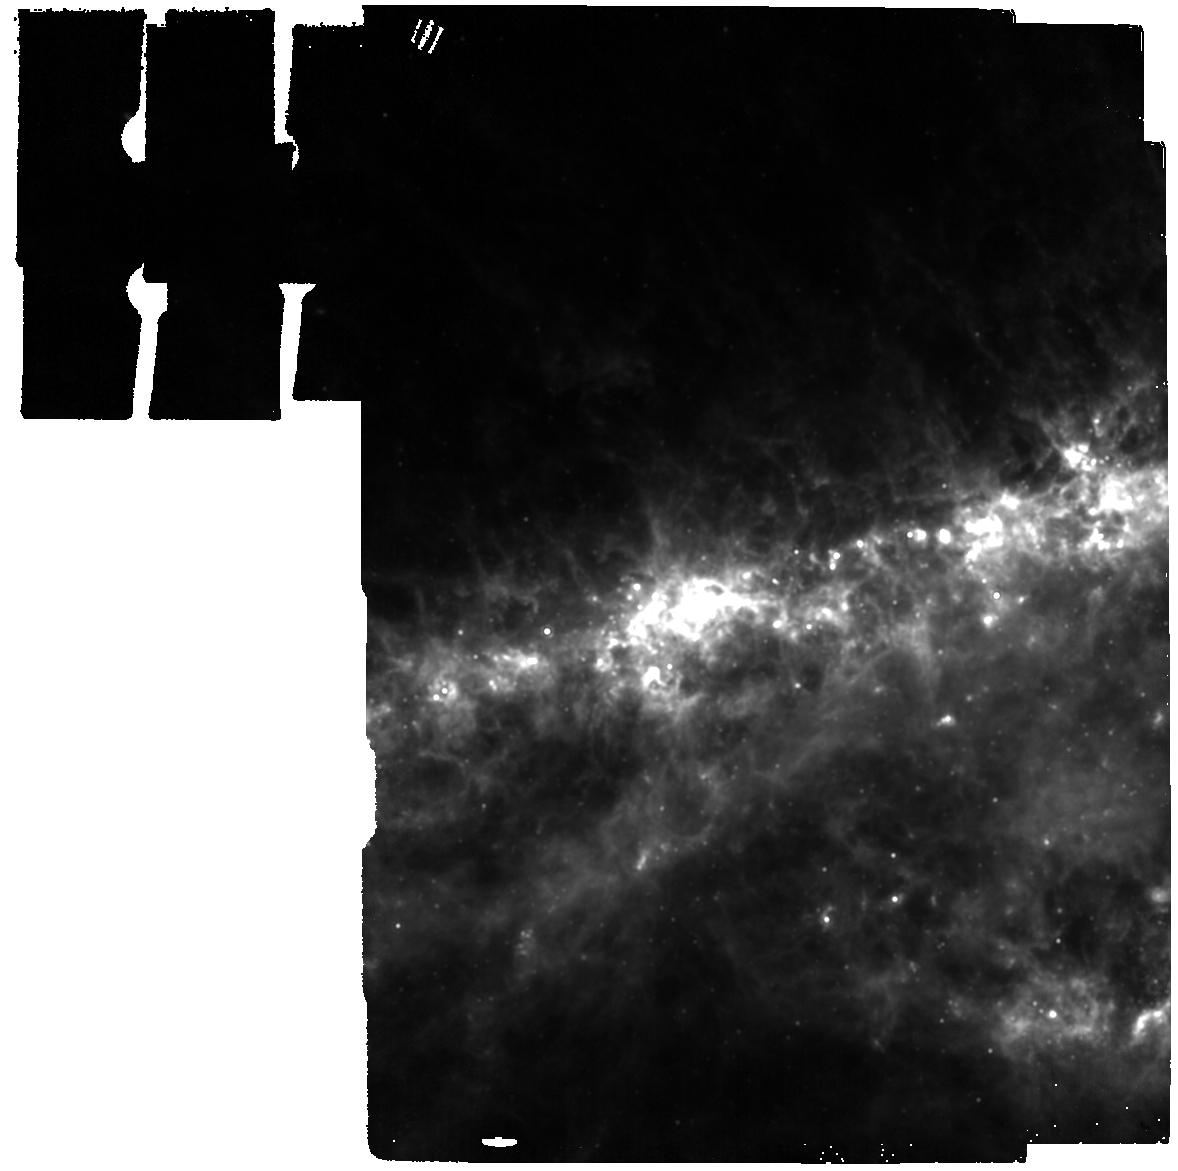
Target: SN-2011JA. Instrument: MIRI. Filter: F1130W. Exposure: 2 min. Observation ID: jw02666-o006_t003_miri_f1130w

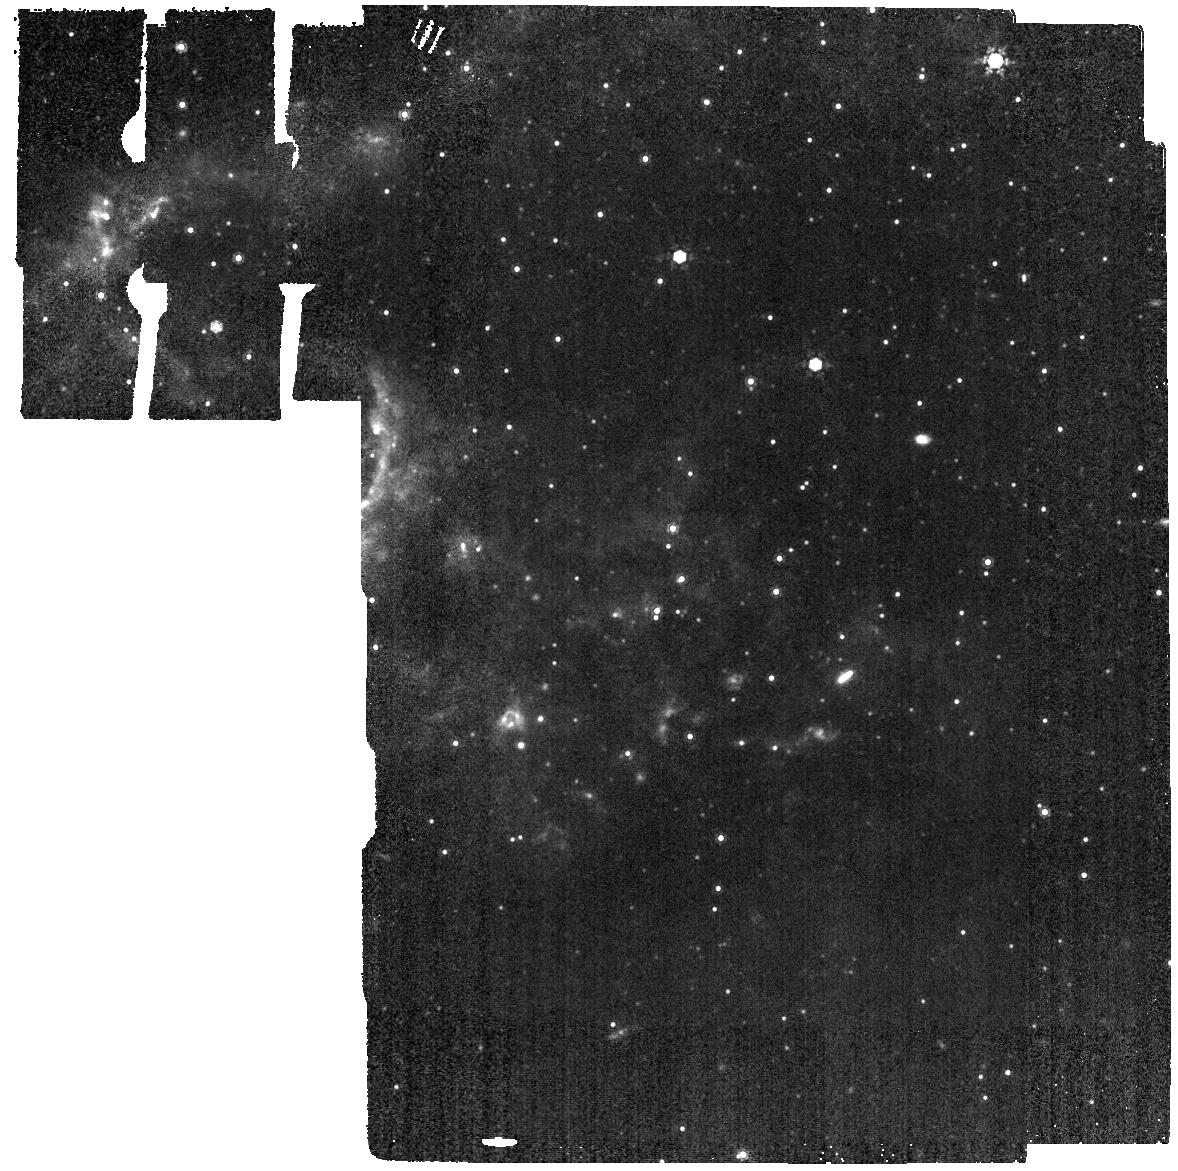
Target: SN-2005AF. Instrument: MIRI. Filter: F1000W. Exposure: 2 min. Observation ID: jw02666-o004_t002_miri_f1000w

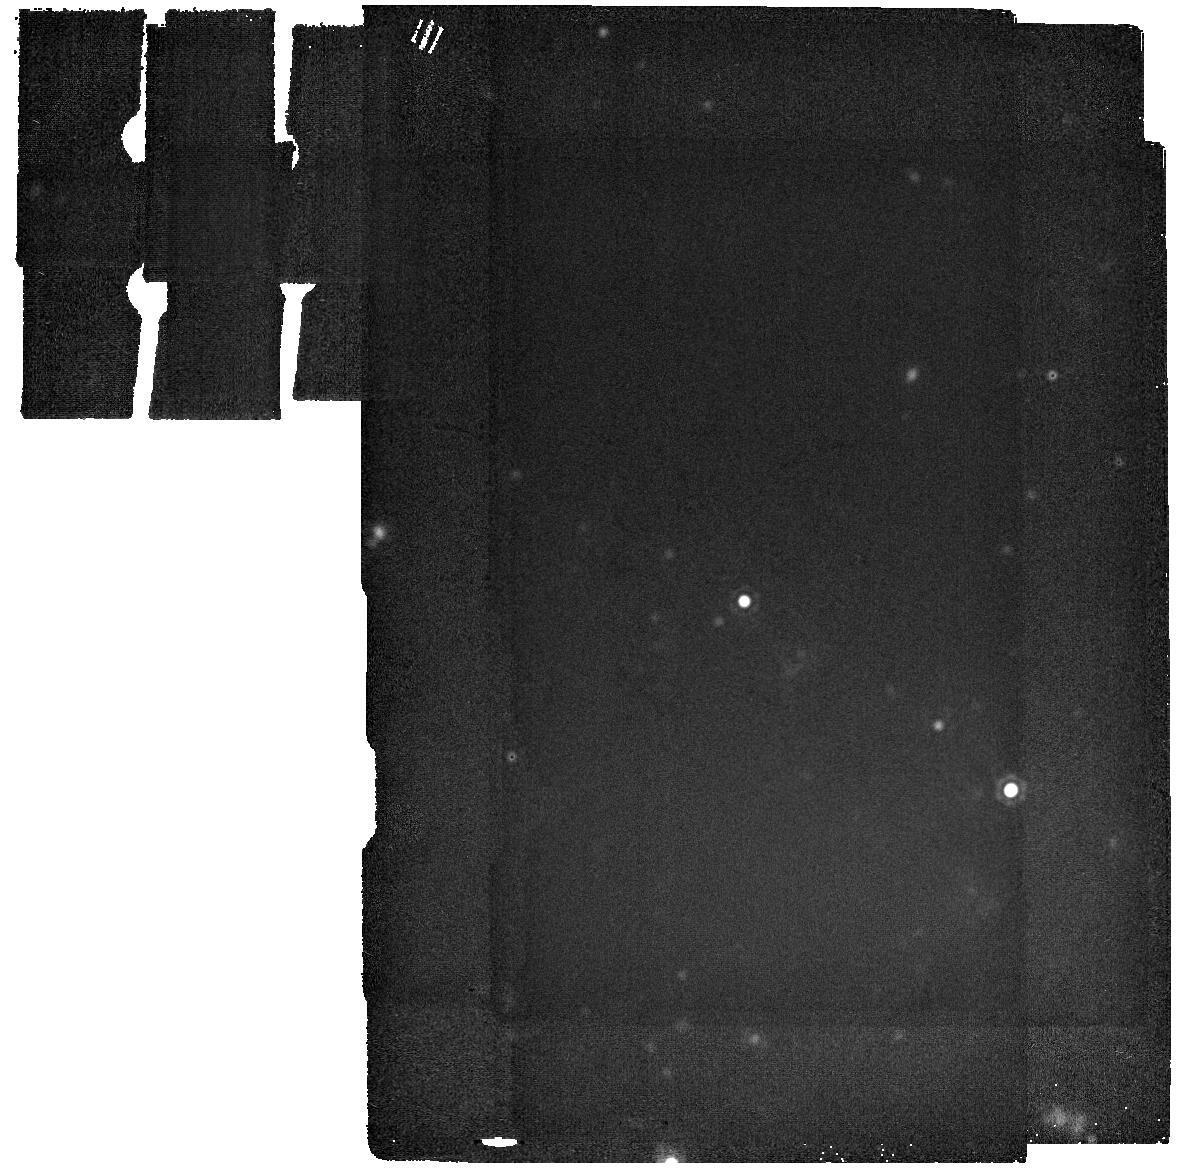
Target: SN-2004ET. Instrument: MIRI. Filter: F2550W. Exposure: 8 min. Observation ID: jw02666-o001_t001_miri_f2550w

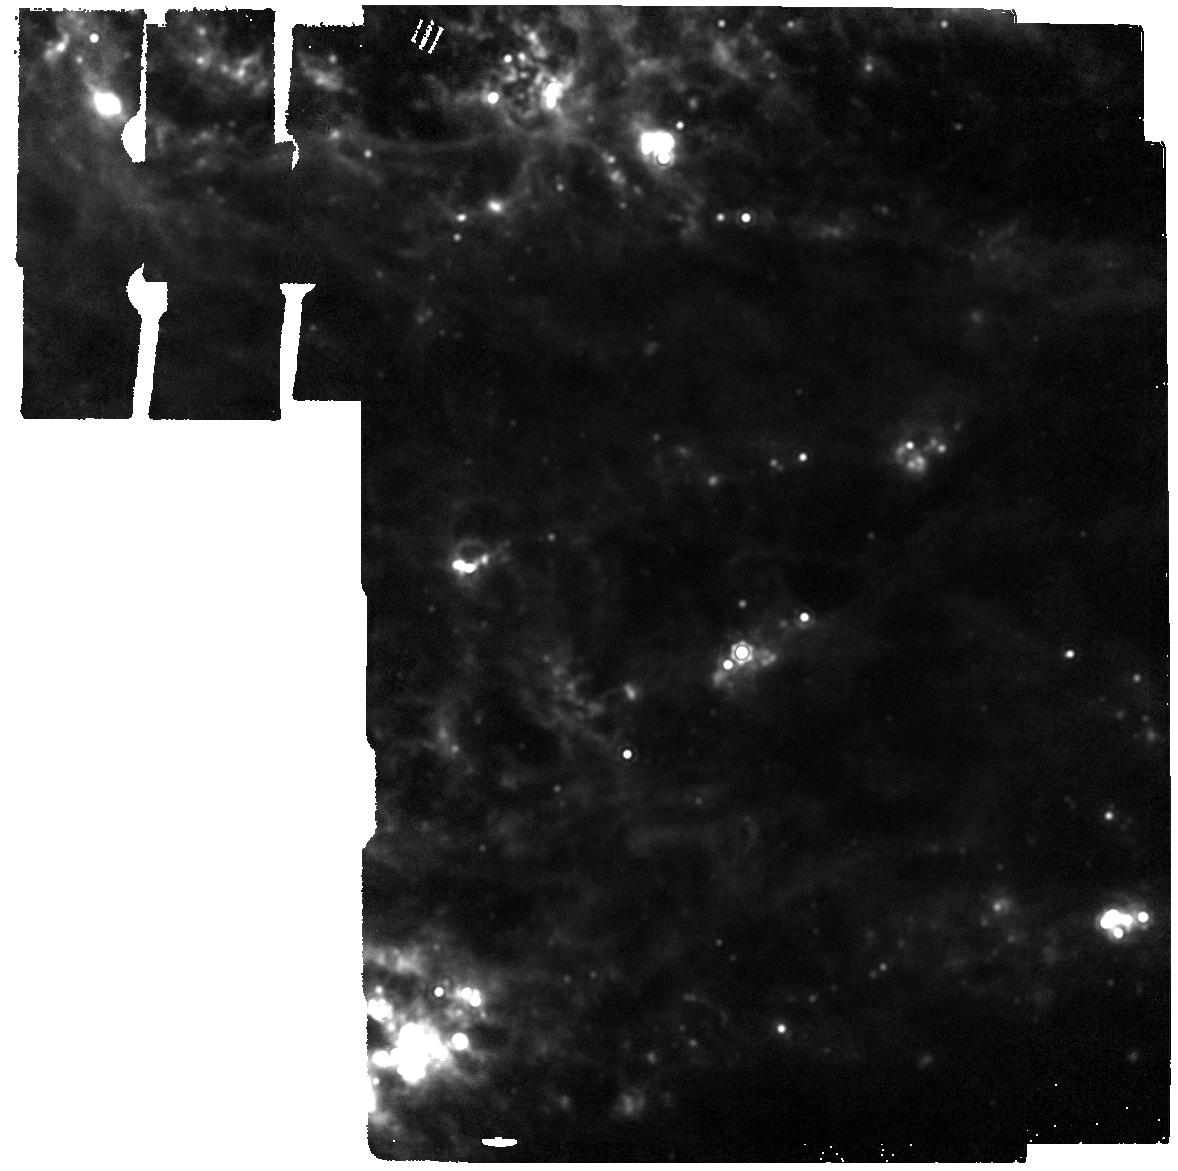
Target: SN-2017EAW. Instrument: MIRI. Filter: F1800W. Exposure: 4 min. Observation ID: jw02666-o003_t005_miri_f1800w

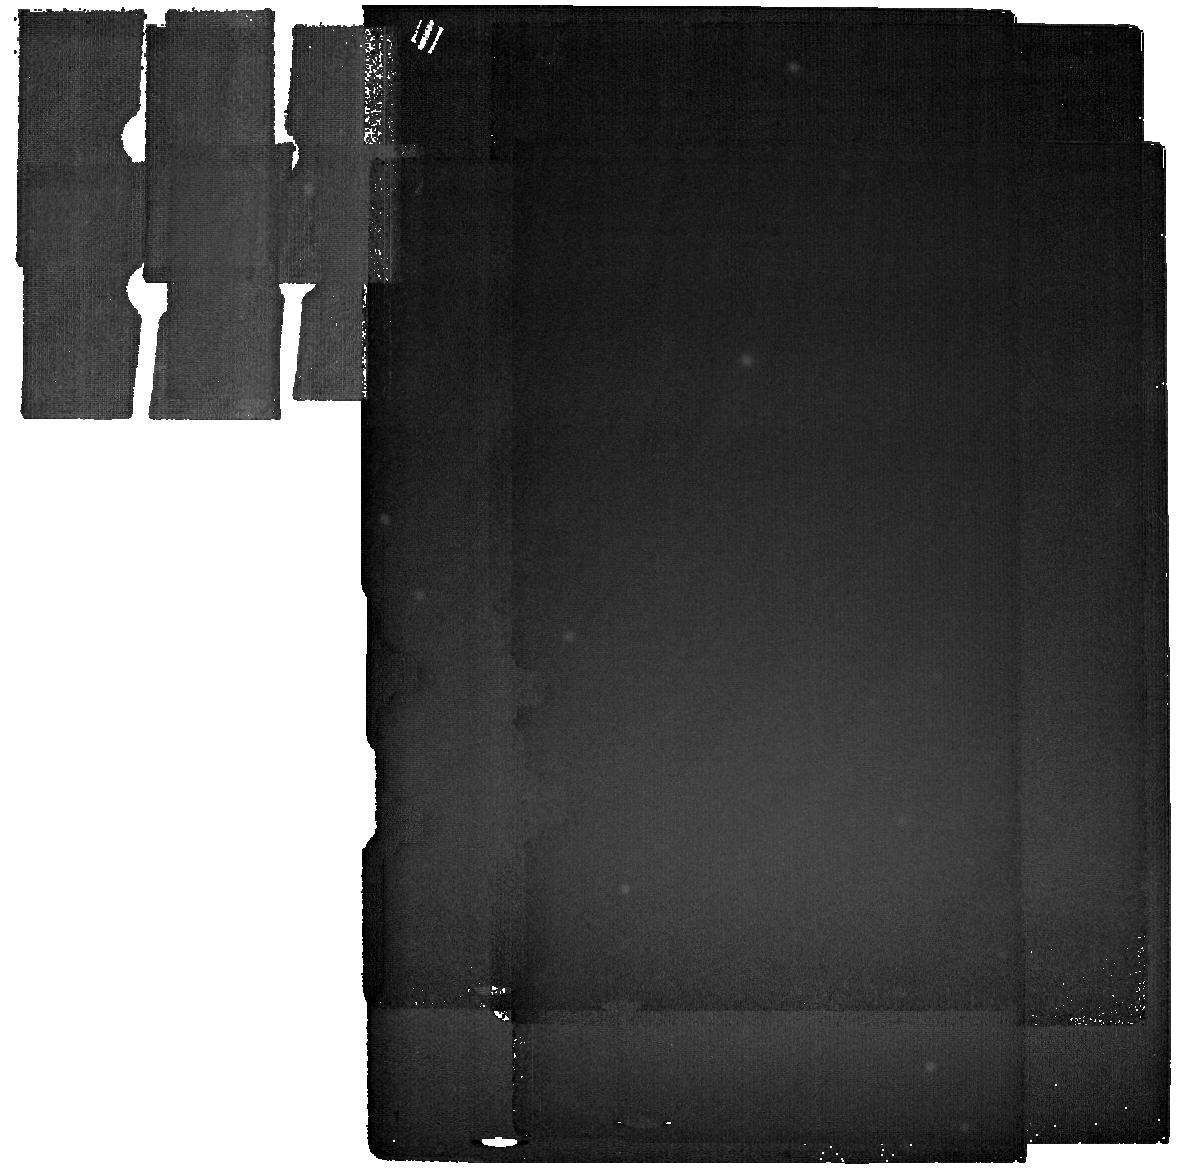
Target: SN-2013EJ-BG. Instrument: MIRI. Filter: F2550W. Exposure: 15 min. Observation ID: jw02666-o008_t009_miri_f2550w

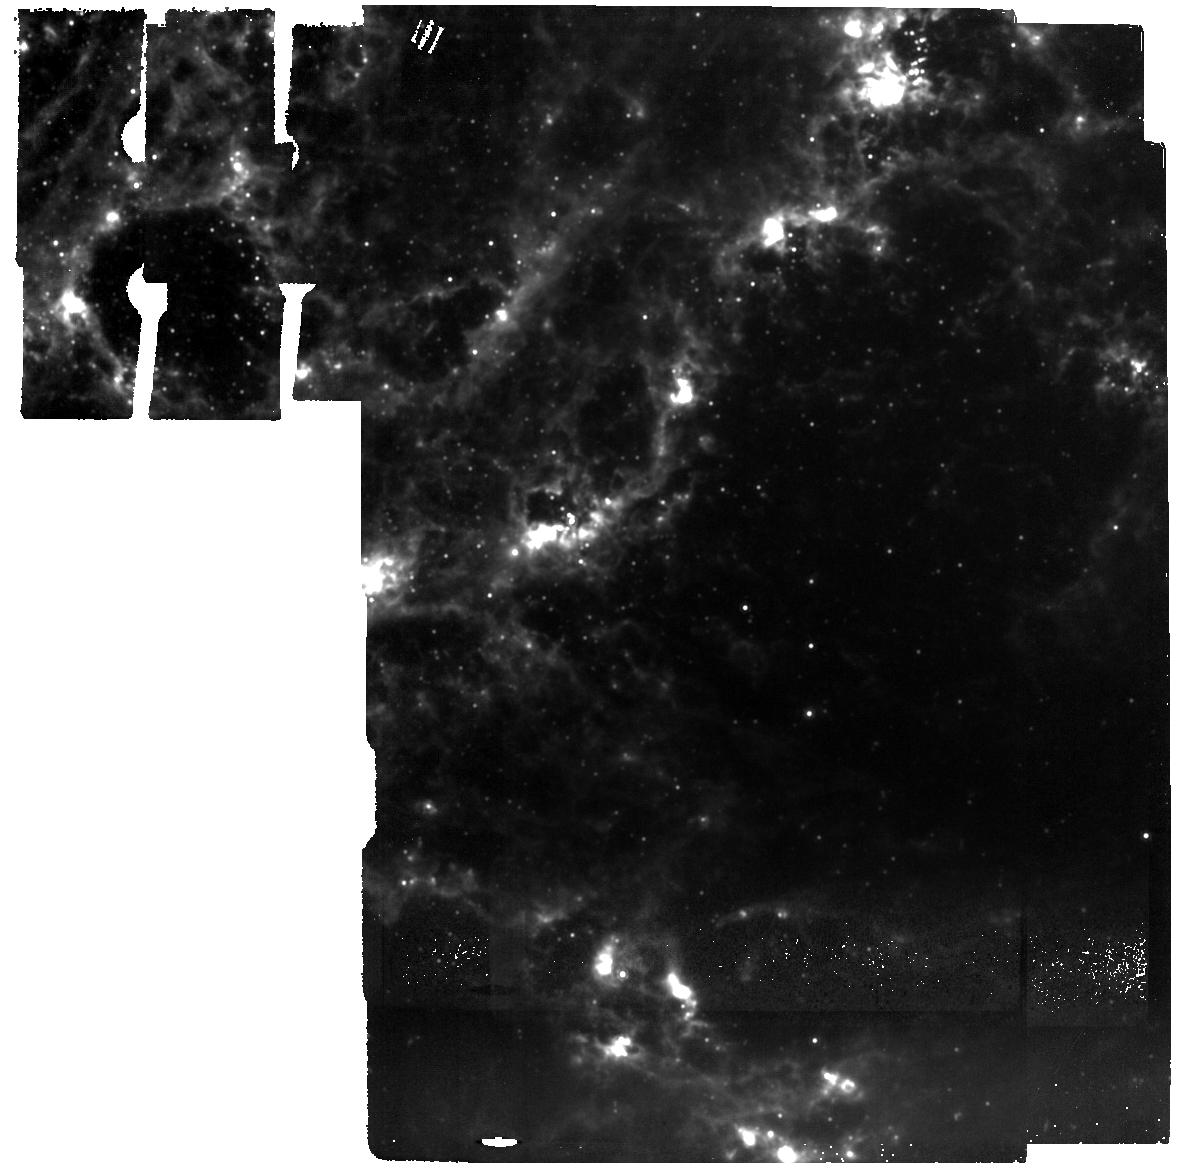
Target: SN-2013EJ. Instrument: MIRI. Filter: F1000W. Exposure: 45 min. Observation ID: jw02666-o007_t004_miri_f1000w

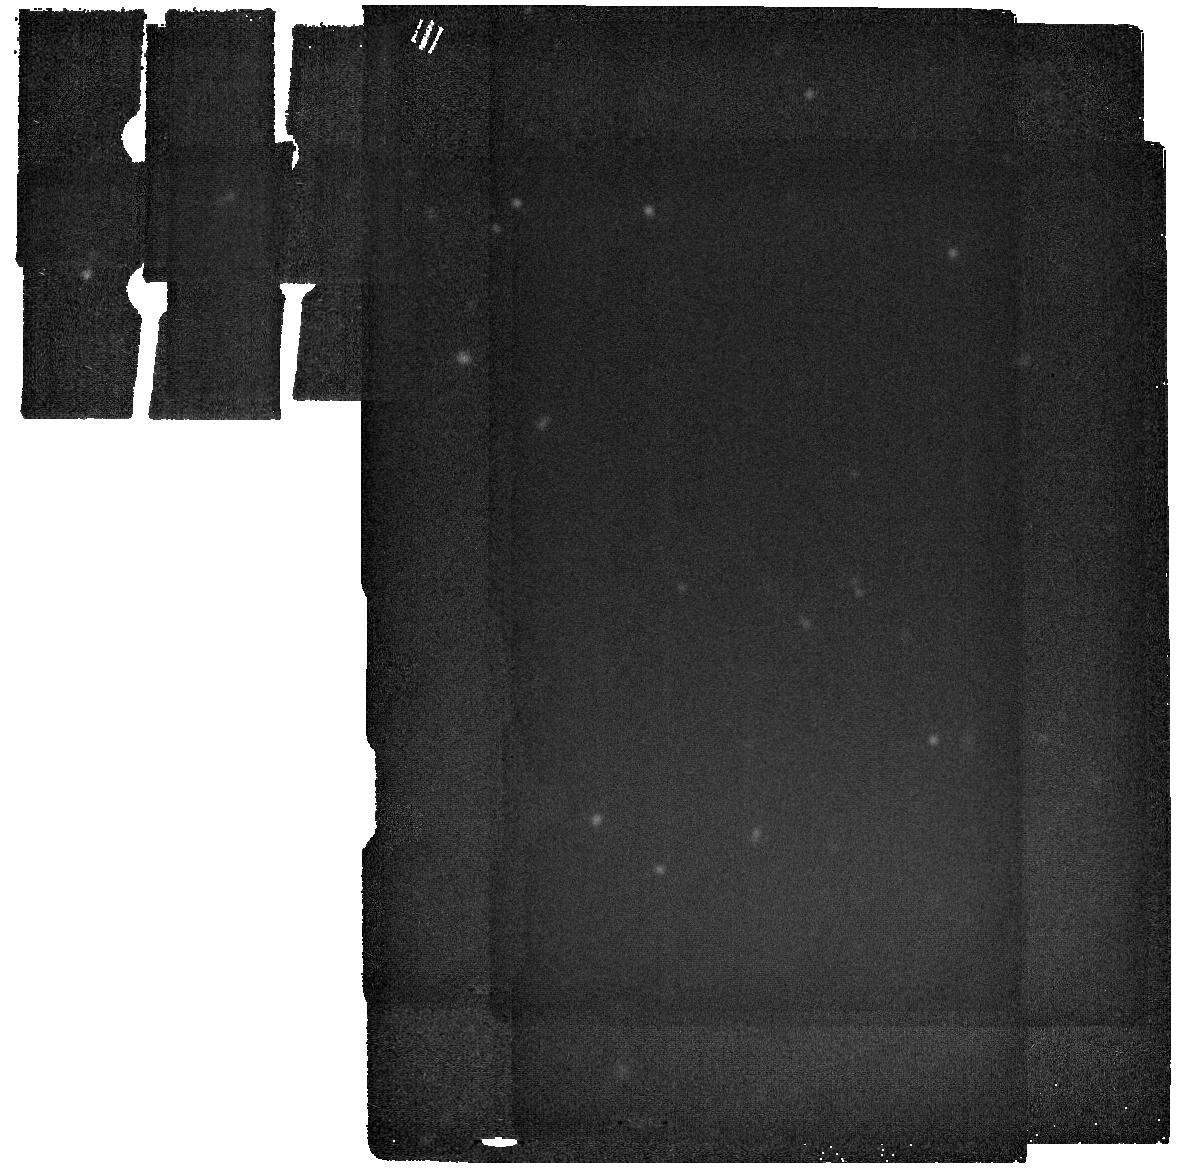
Target: SN-2017EAW-2004ET-BG. Instrument: MIRI. Filter: F2550W. Exposure: 8 min. Observation ID: jw02666-o002_t010_miri_f2550w

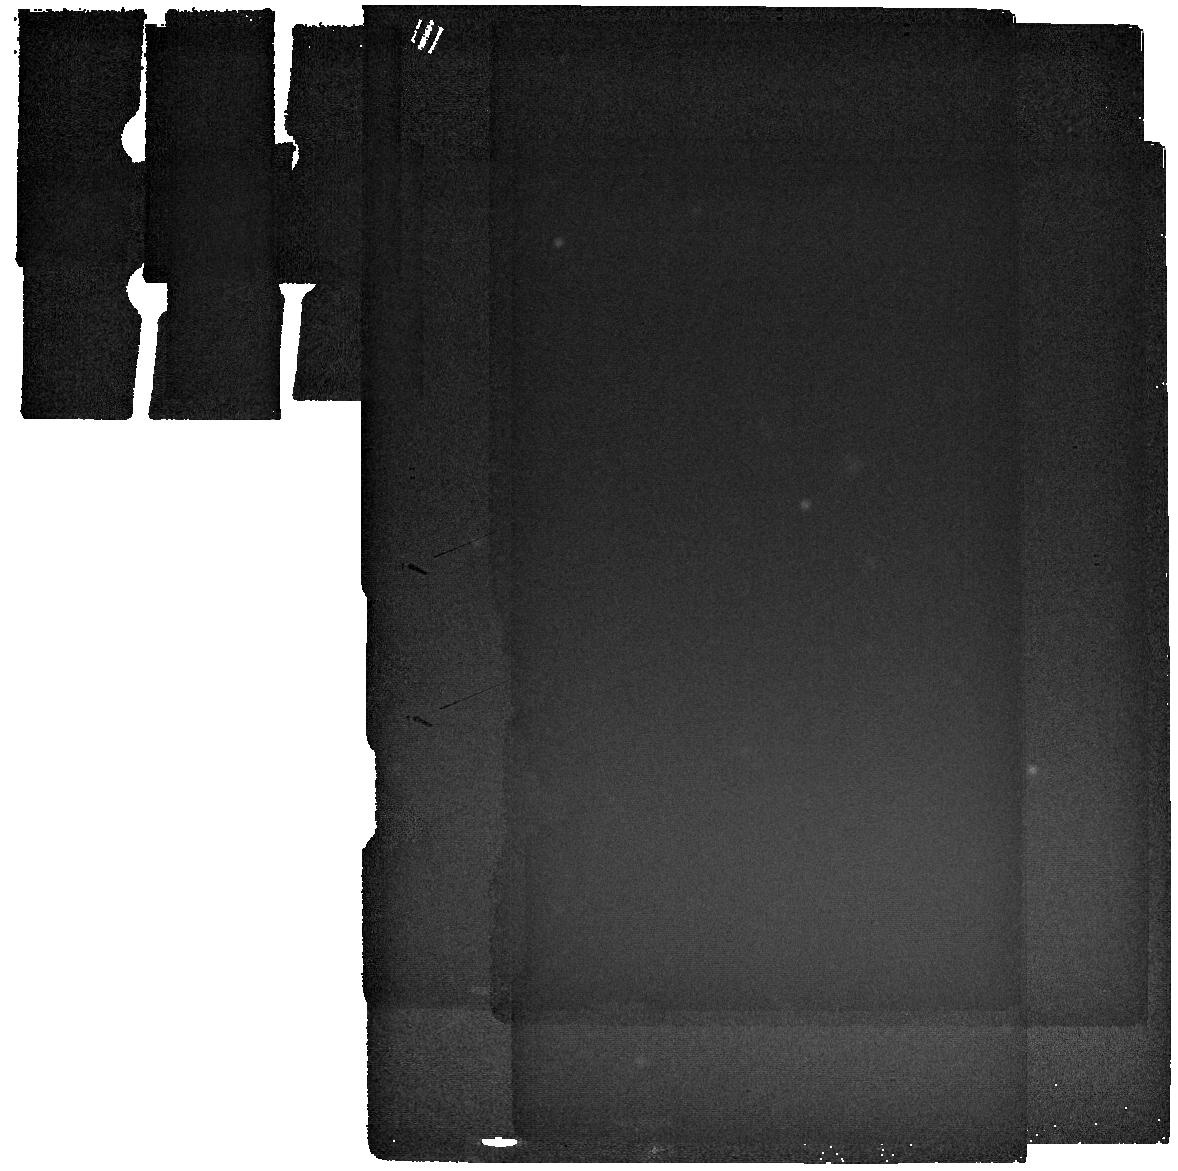
Target: SN-2011JA-2005AF-BG. Instrument: MIRI. Filter: F2550W. Exposure: 2 min. Observation ID: jw02666-o005_t008_miri_f2550w

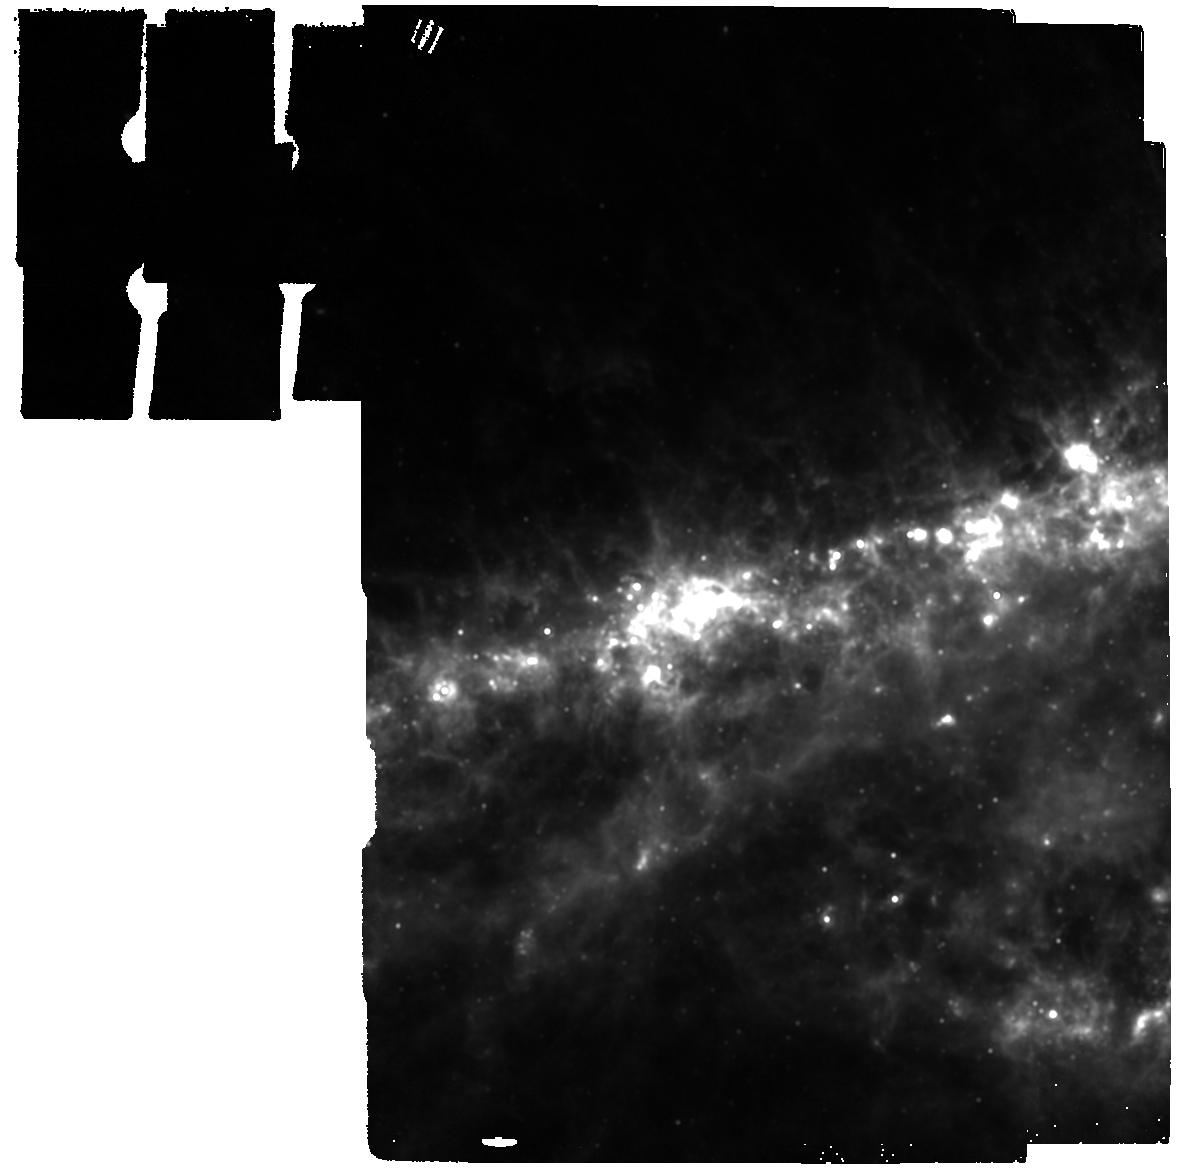
Target: SN-2011JA. Instrument: MIRI. Filter: F1280W. Exposure: 2 min. Observation ID: jw02666-o006_t003_miri_f1280w

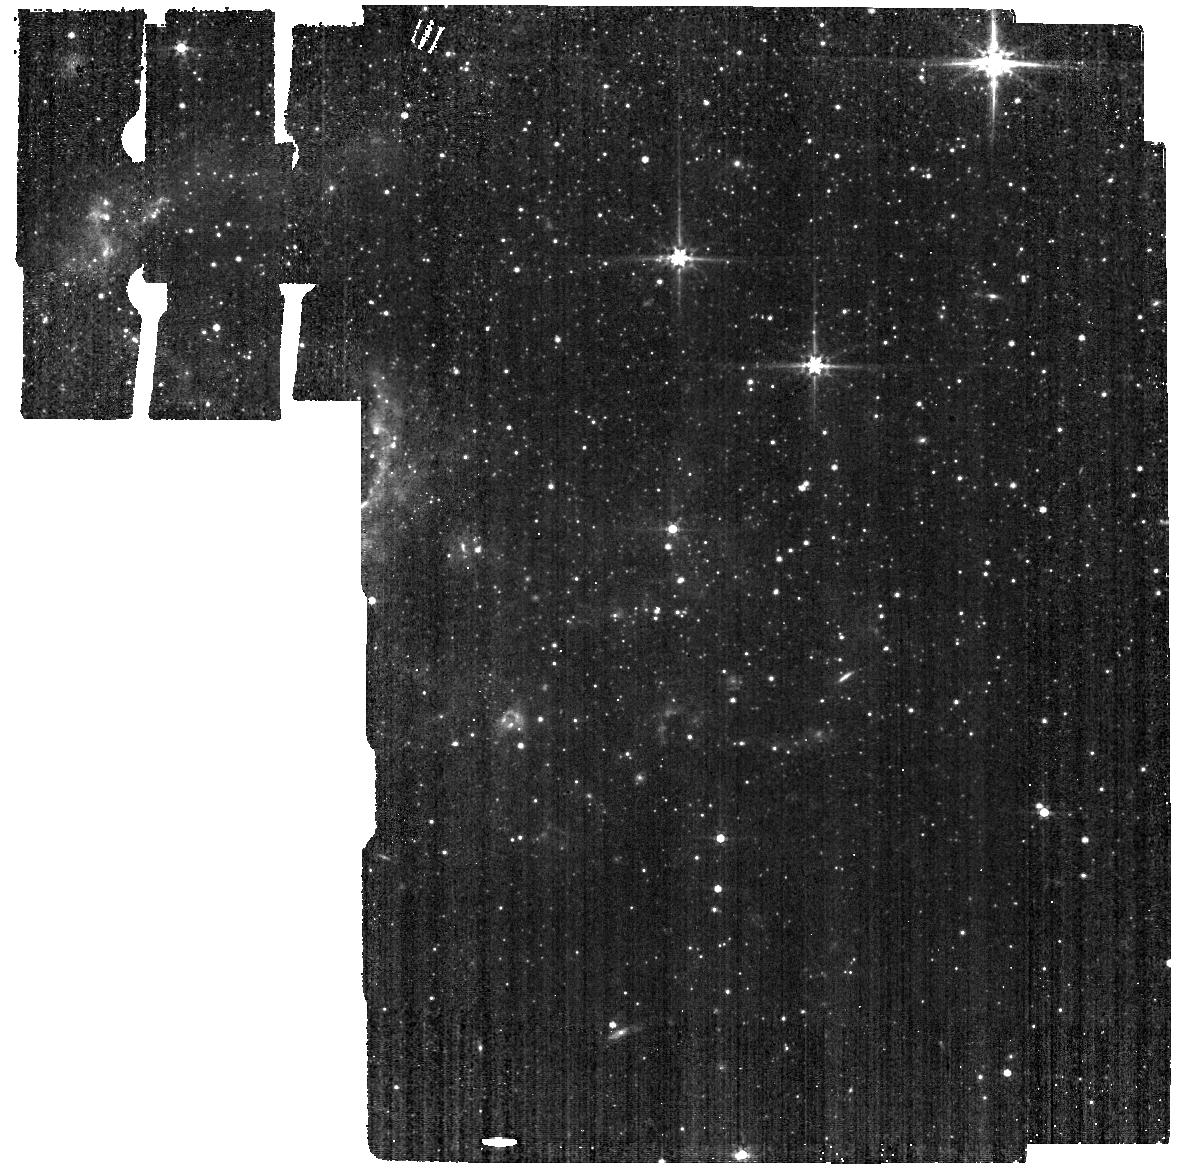
Target: SN-2005AF. Instrument: MIRI. Filter: F560W. Exposure: 2 min. Observation ID: jw02666-o004_t002_miri_f560w

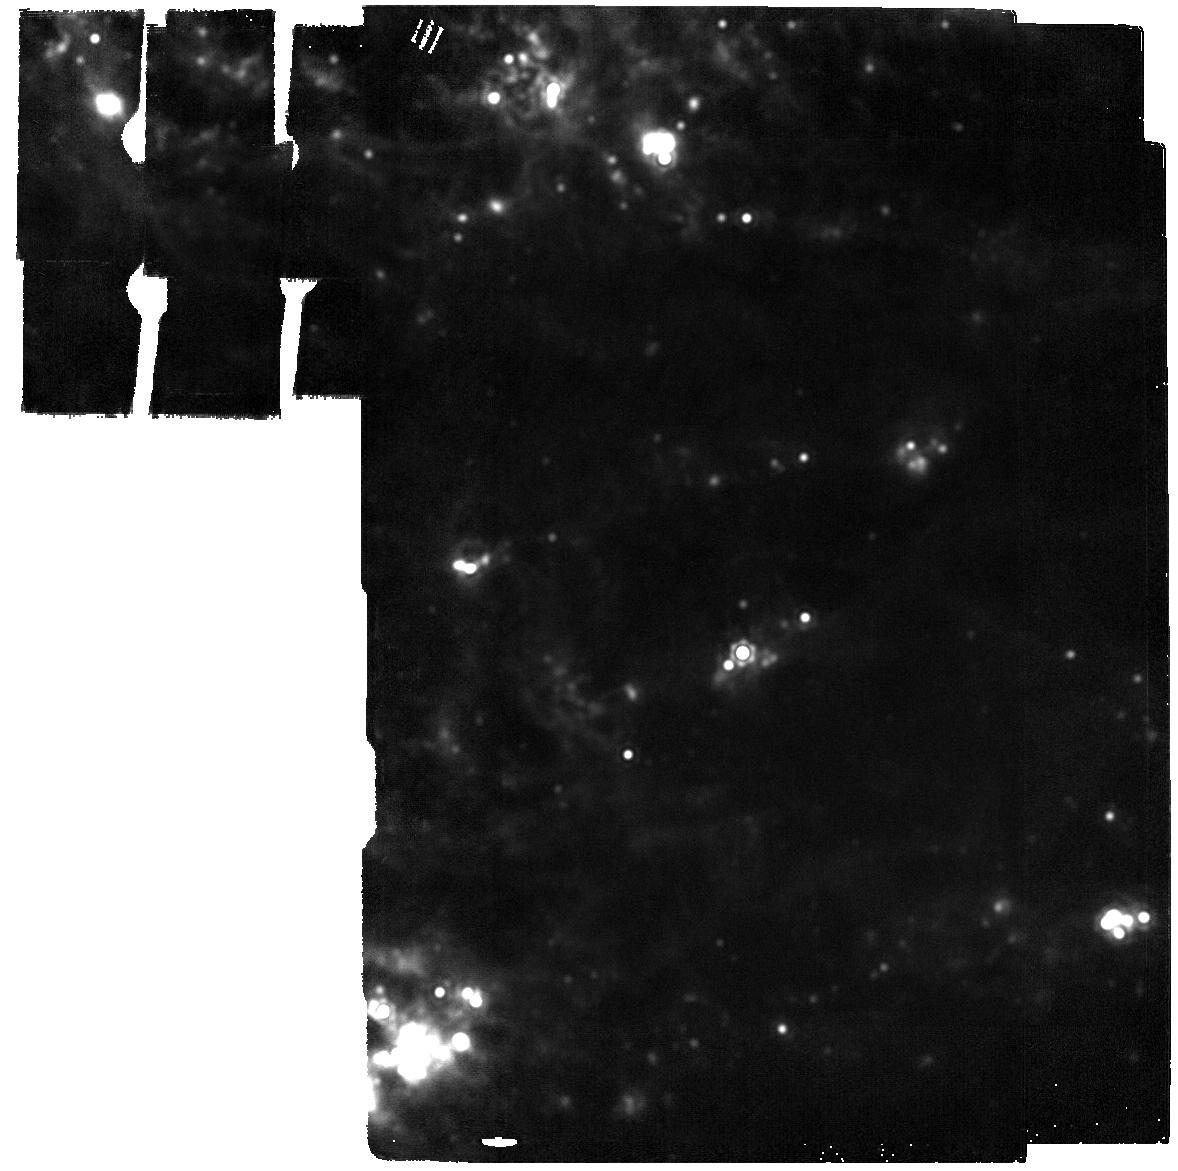
Target: SN-2017EAW. Instrument: MIRI. Filter: F2100W. Exposure: 8 min. Observation ID: jw02666-o003_t005_miri_f2100w

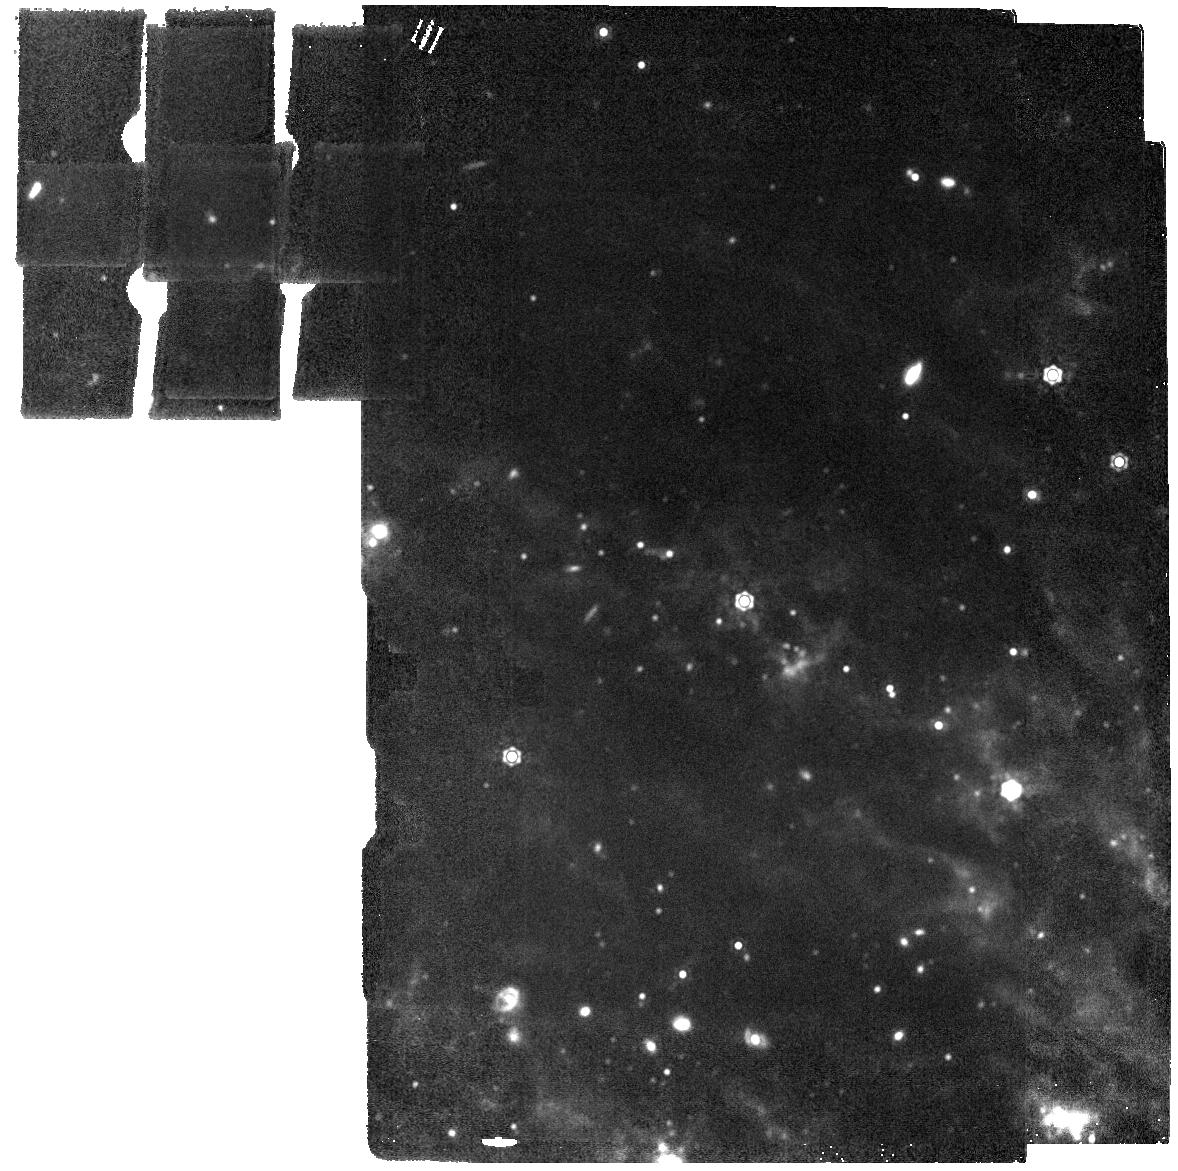
Target: SN-2004ET. Instrument: MIRI. Filter: F1500W. Exposure: 4 min. Observation ID: jw02666-o001_t001_miri_f1500w

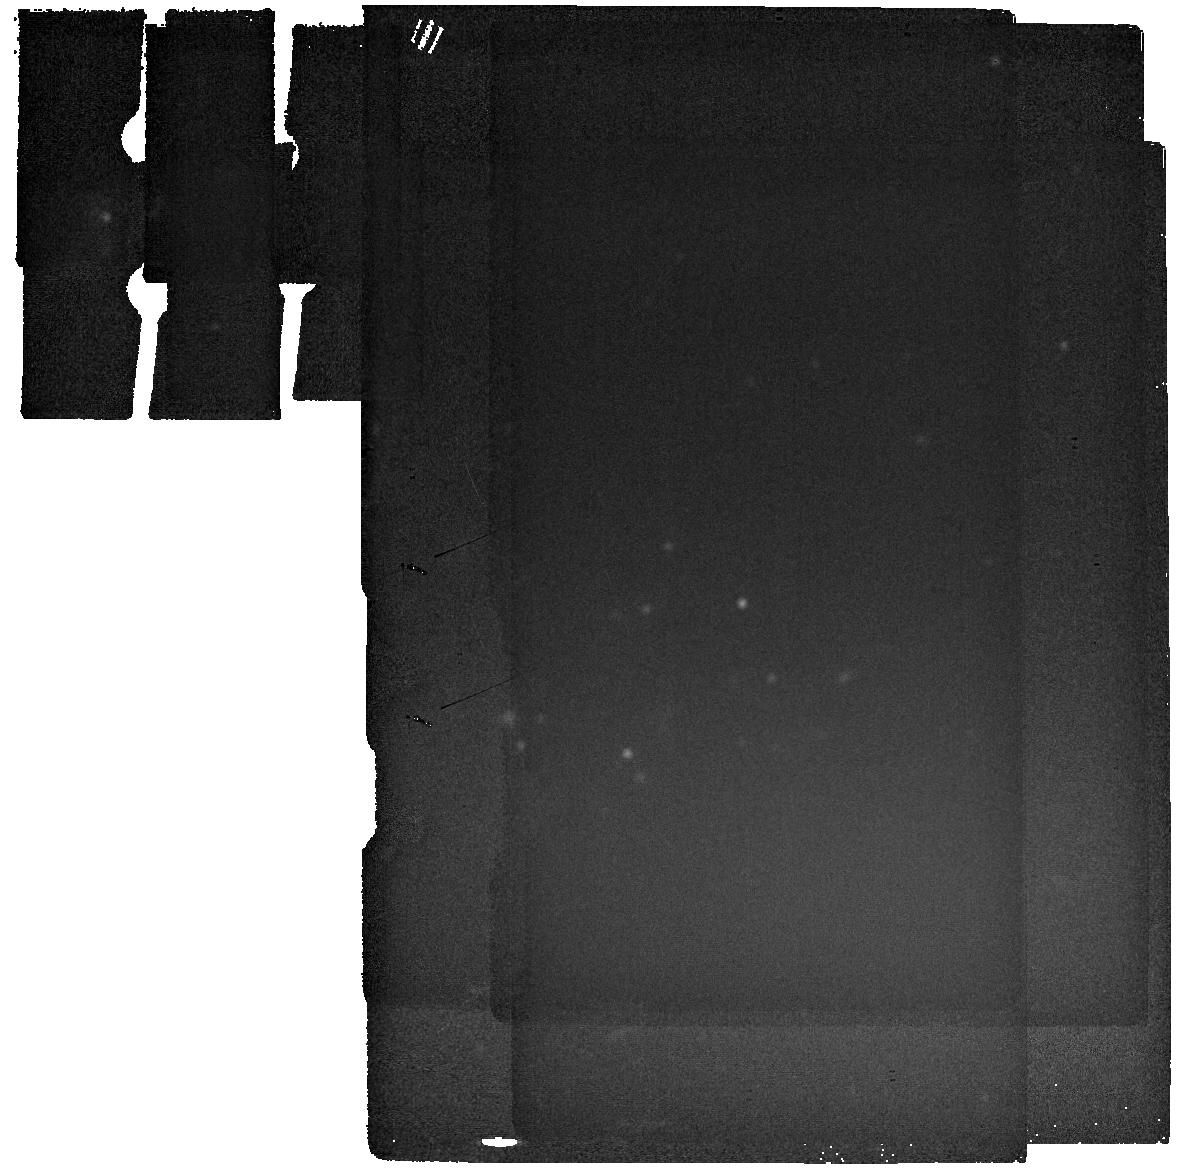
Target: SN-2005AF. Instrument: MIRI. Filter: F2550W. Exposure: 2 min. Observation ID: jw02666-o004_t002_miri_f2550w

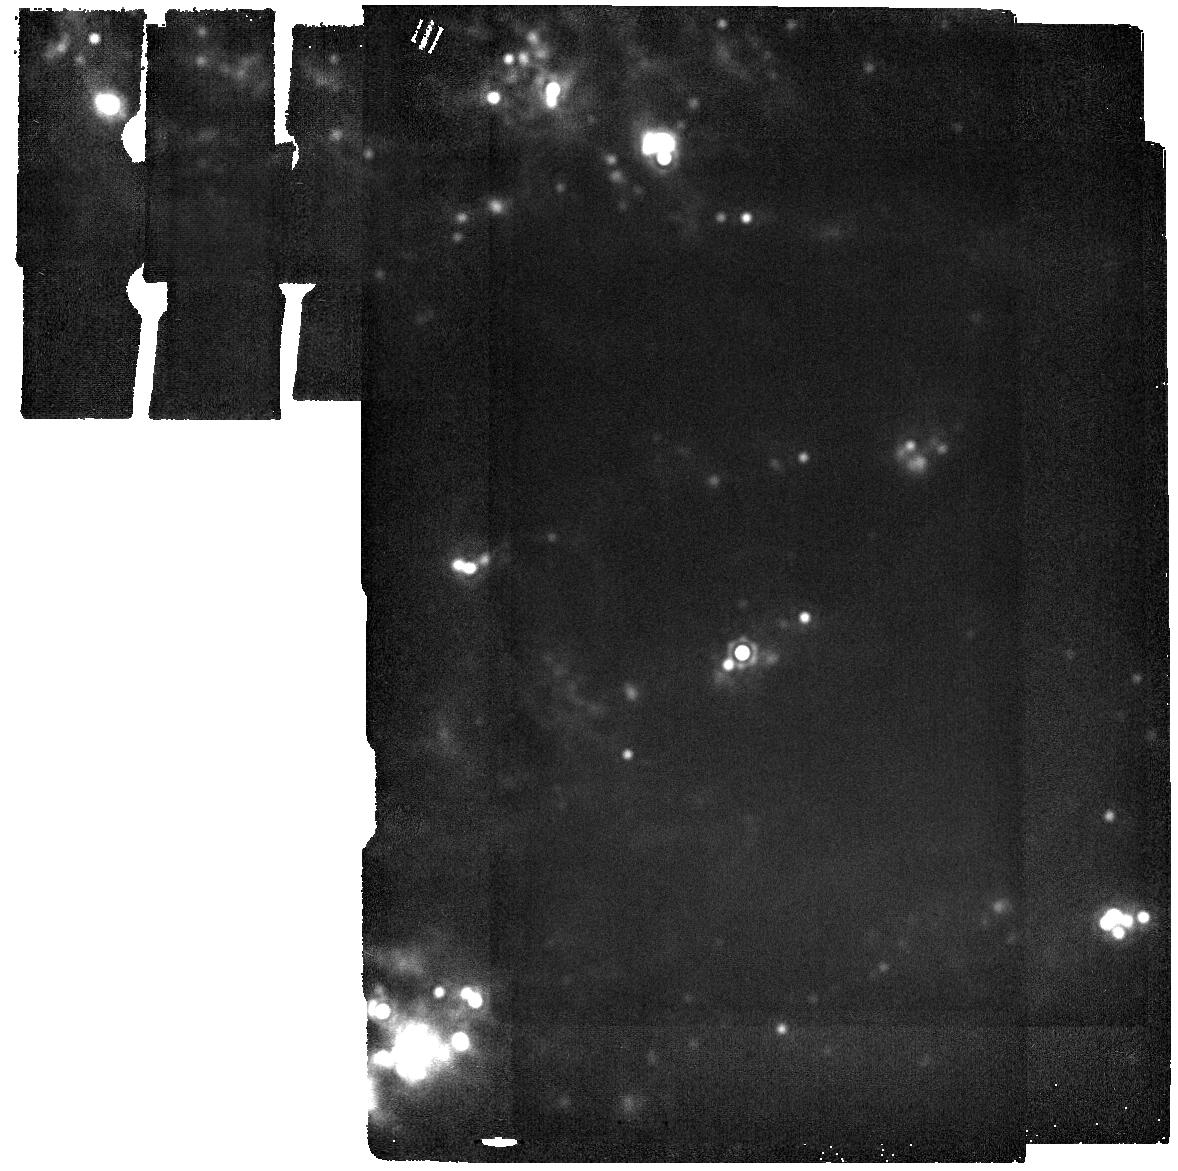
Target: SN-2017EAW. Instrument: MIRI. Filter: F2550W. Exposure: 8 min. Observation ID: jw02666-o003_t005_miri_f2550w

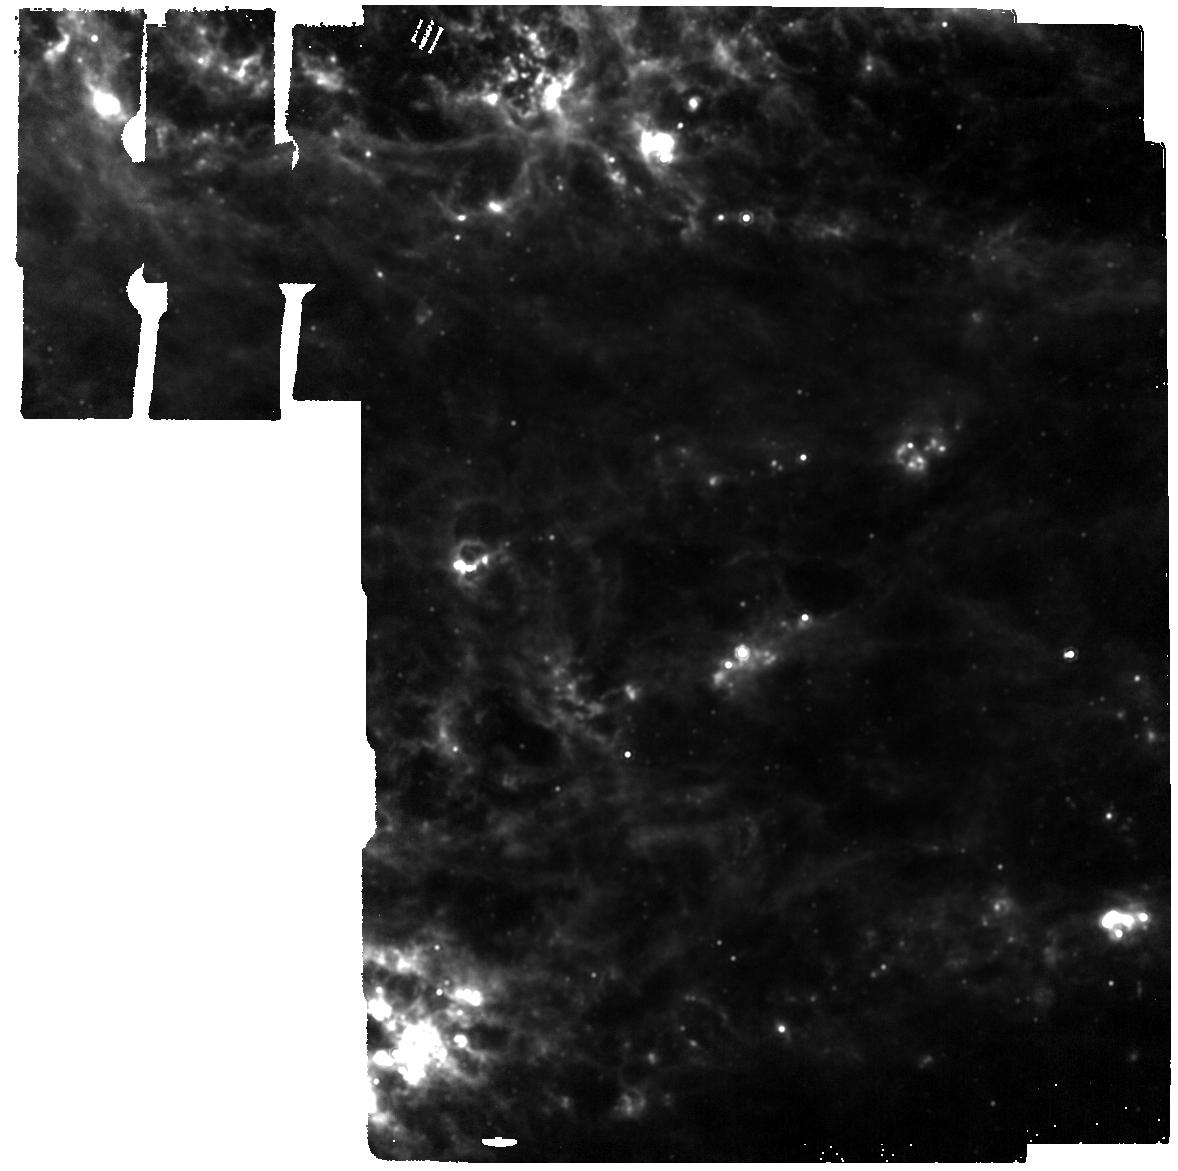
Target: SN-2017EAW. Instrument: MIRI. Filter: F1280W. Exposure: 4 min. Observation ID: jw02666-o003_t005_miri_f1280w

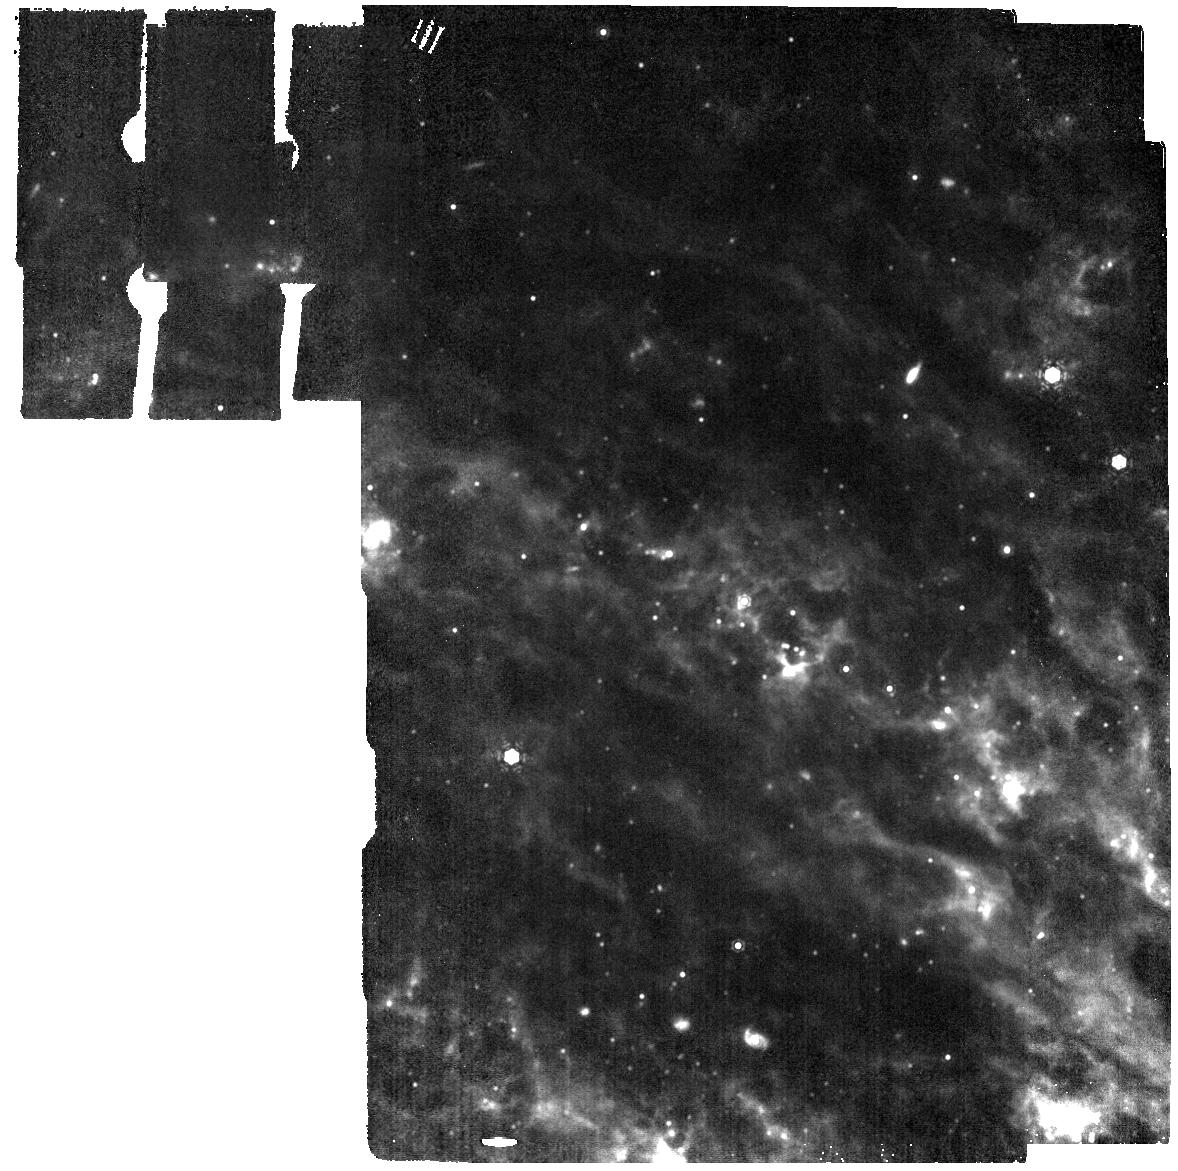
Target: SN-2004ET. Instrument: MIRI. Filter: F1130W. Exposure: 6 min. Observation ID: jw02666-o001_t001_miri_f1130w

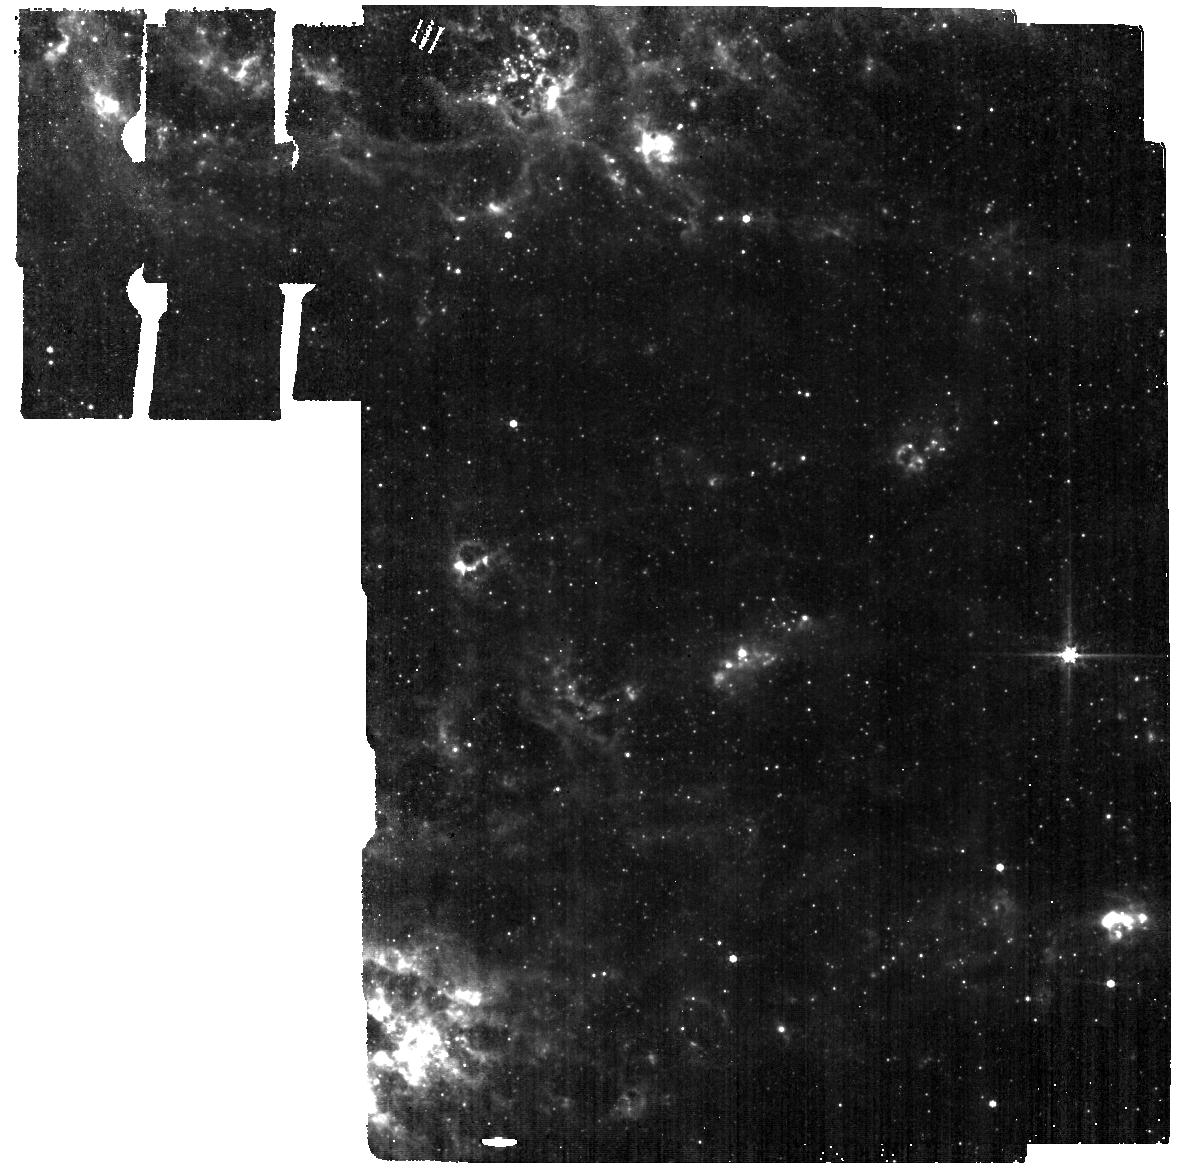
Target: SN-2017EAW. Instrument: MIRI. Filter: F560W. Exposure: 2 min. Observation ID: jw02666-o003_t005_miri_f560w

Are Supernovae Dust Factories? (PI: Fox, Ori Dosovitz)

Core-collapse supernovae (CCSNe) have long been considered as possible sources of dust in the Universe. Searches with Spitzer and other telescopes have historically come up with dust masses 2-3 orders of magnitude too small compared to theoretical predictions. These observations, however, have generally been limited to early epochs, and in many cases, just the warmer dust. Over the past decade, however, new observations suggest that continuous dust formation builds over decades. As new dust forms, the old dust cools so that massive reservoirs of colder dust are hidden, except at longer wavelengths. Although SN 1987A showed a clear trend in dust growth from 10^-3 to 1.0 solar masses over a 30 year period, no other SNe have measured dust masses later than 5 years post-explosion. The limited data is mostly due to the fact that no instrument has been sensitive to colder (~100-200 K) dust in extragalactic SNe (beyond SN 1987A). Here we propose JWST MIRI Imaging of five of the most dusty, nearby, extragalactic SNe Type IIP that will be more than 5 years old by the time JWST observations begin. Our proposed data will result in a spectral energy distribution of the dust in each SN, which we will us to quantify the mass of cooler dust hidden at longer wavelengths and measure its characteristics. Taken all together, the data points will correspond to a variety of ages that will fill in the missing data of dust growth in SNe.